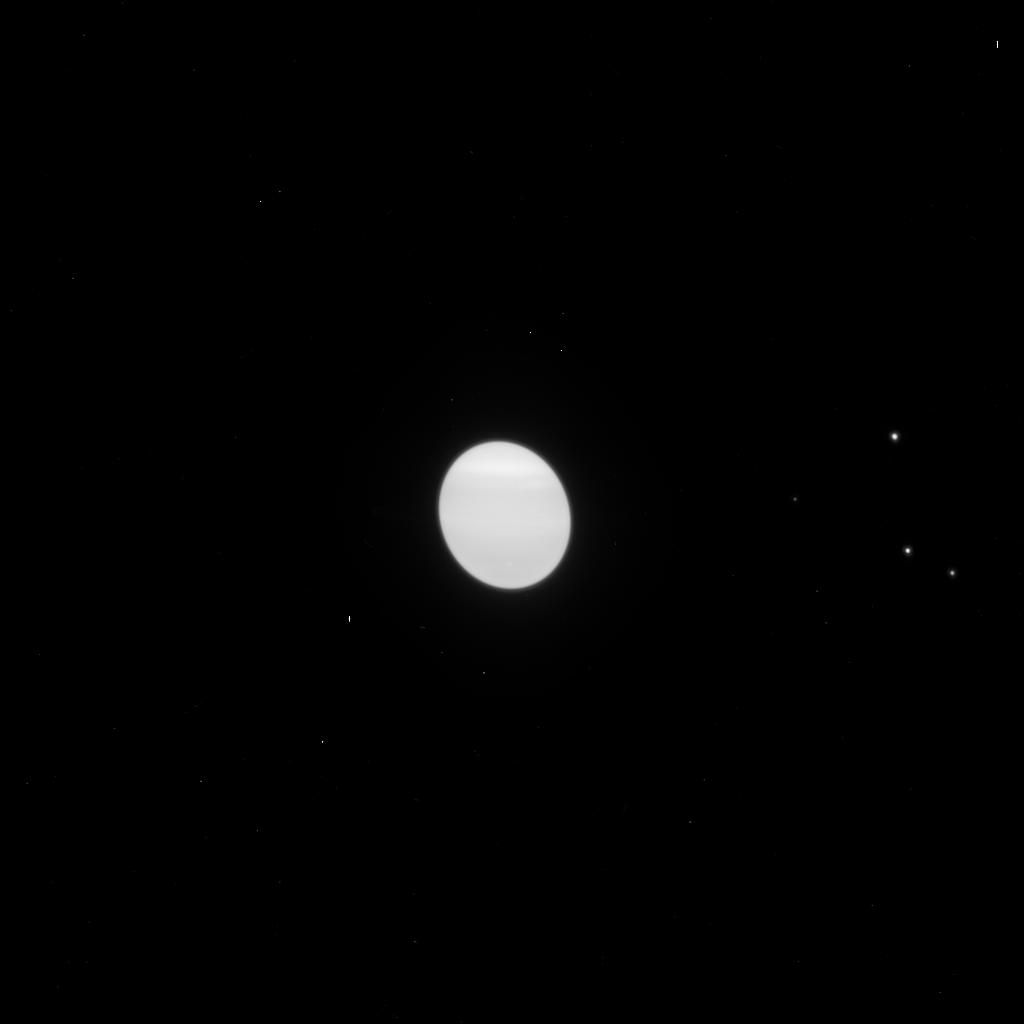
Target: URANUS. Instrument: ACS/HRC. Filter: F775W. Exposure: 1 min. Observation ID: j9q353njq

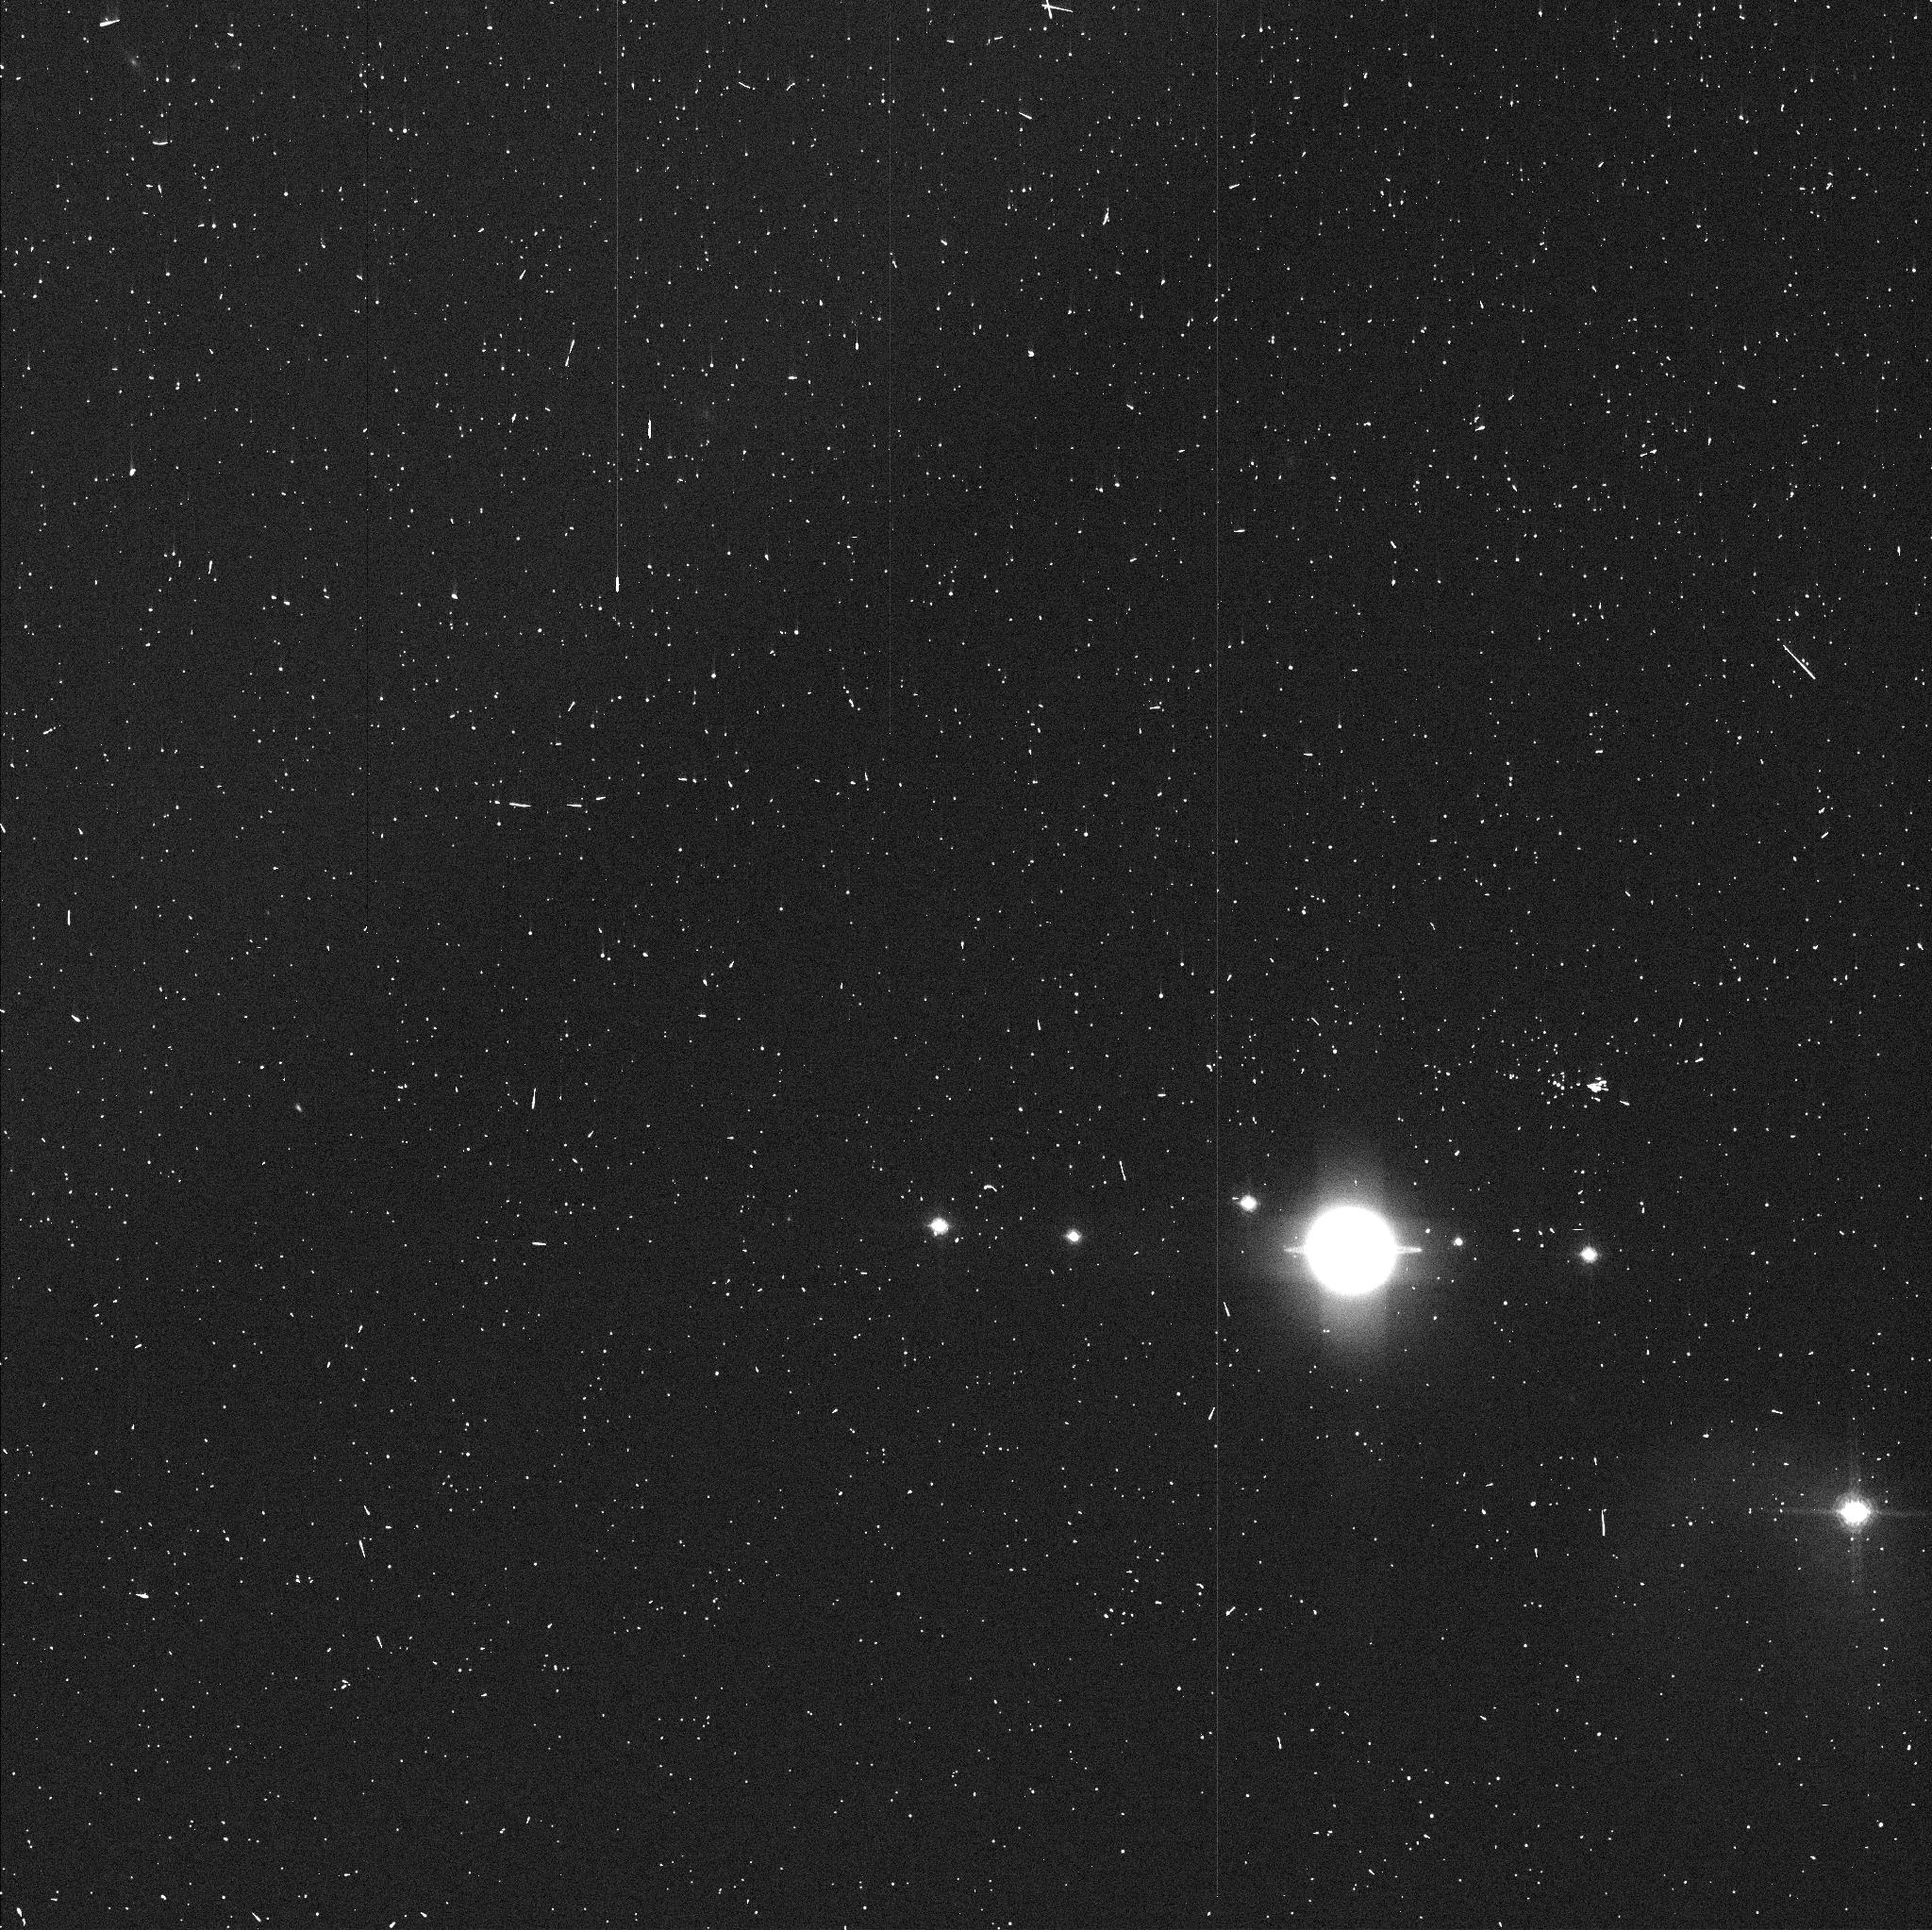
Target: URANUS. Instrument: ACS/WFC. Filter: FR931N. Exposure: 2 min. Observation ID: j9q304h9q

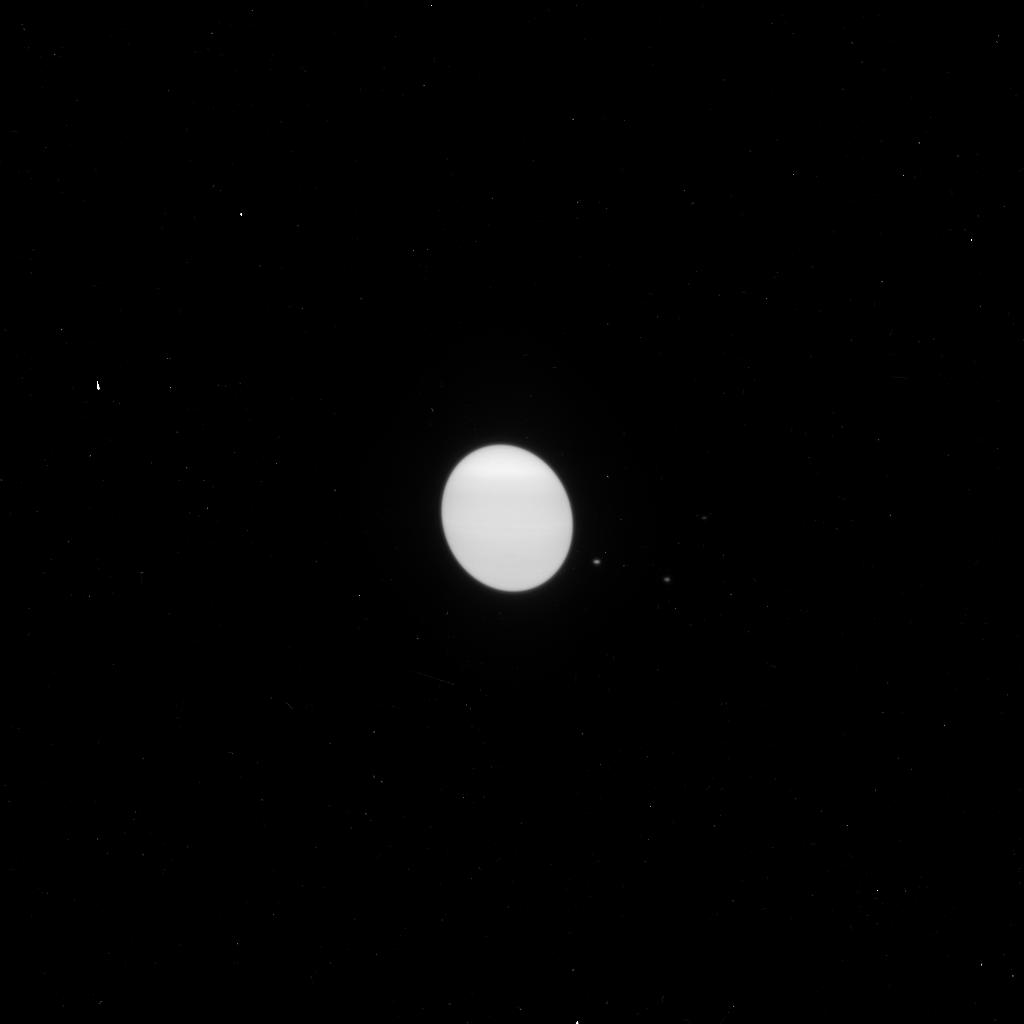
Target: URANUS. Instrument: ACS/HRC. Filter: F658N. Exposure: 6 min. Observation ID: j9q351m1q

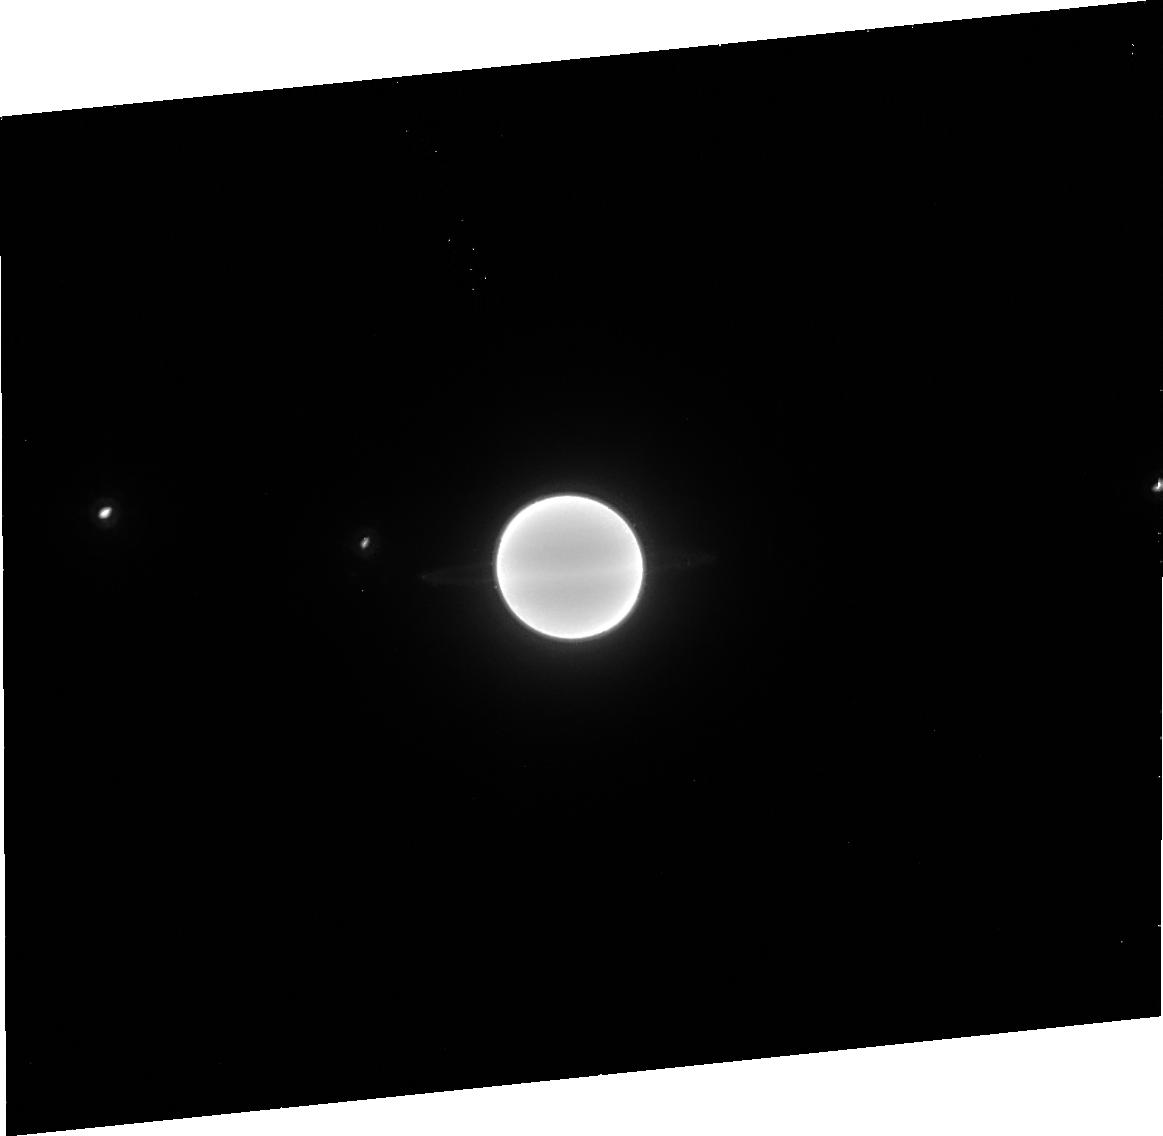
Target: URANUS. Instrument: ACS/HRC. Filter: F892N. Exposure: 16 min. Observation ID: j9q356020

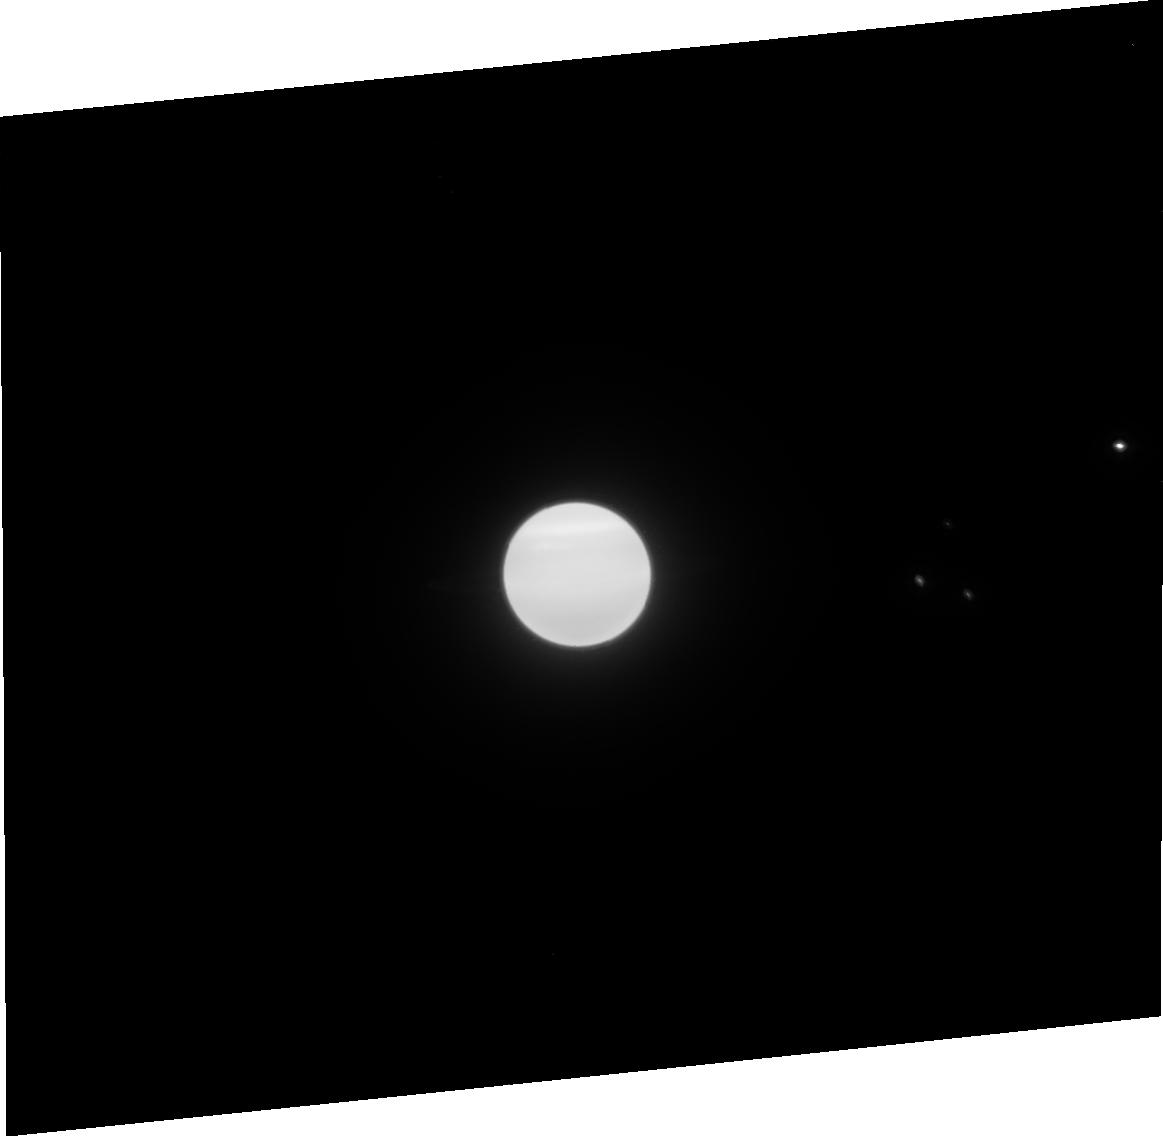
Target: URANUS. Instrument: ACS/HRC. Filter: F850LP. Exposure: 3 min. Observation ID: j9q352010

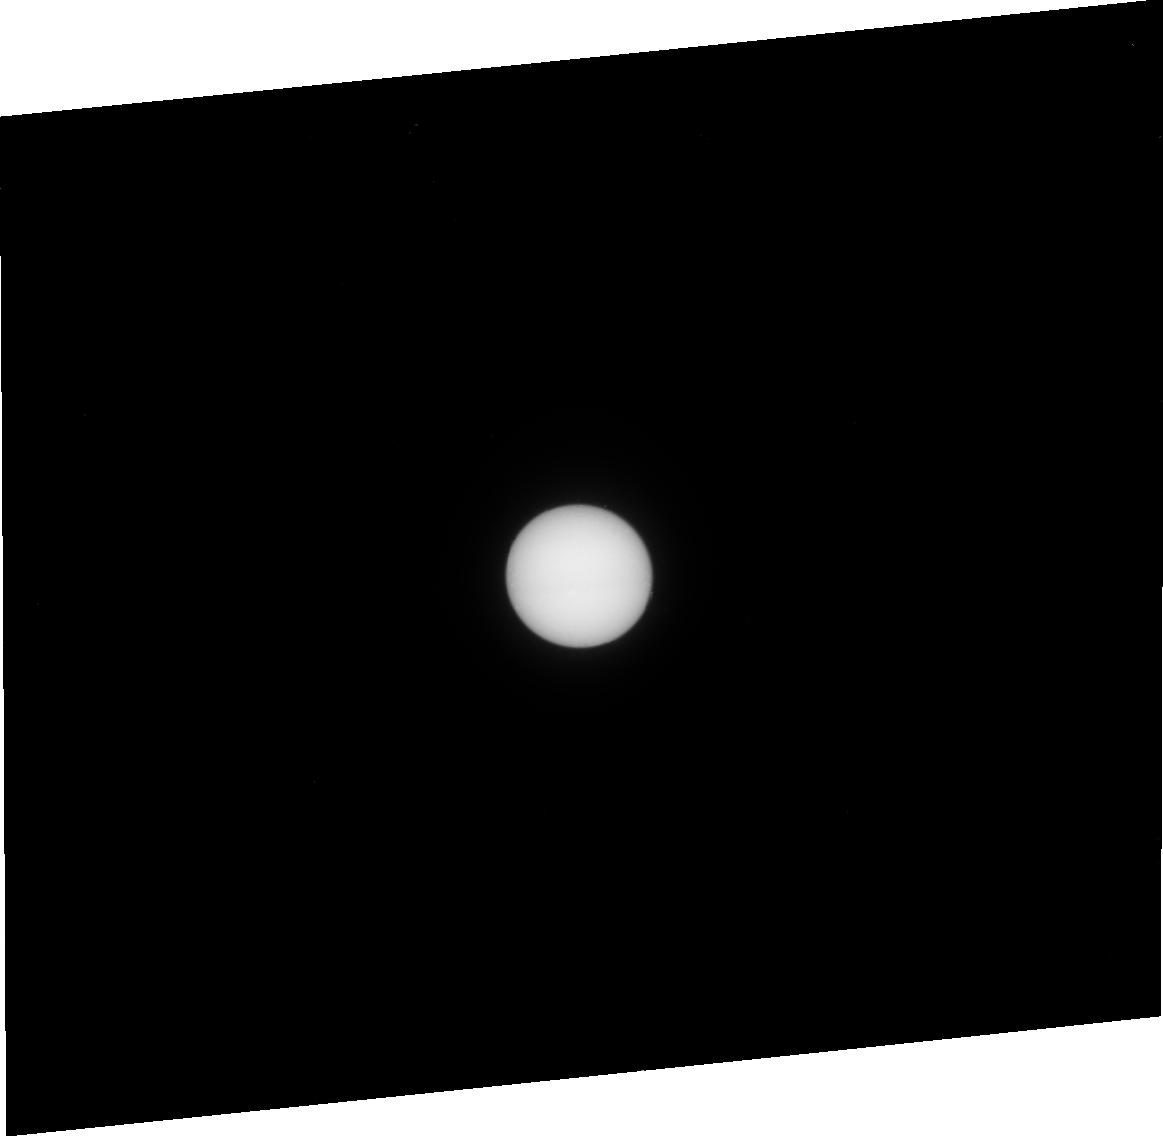
Target: URANUS. Instrument: ACS/HRC. Filter: F250W. Exposure: 15 min. Observation ID: j9q351010

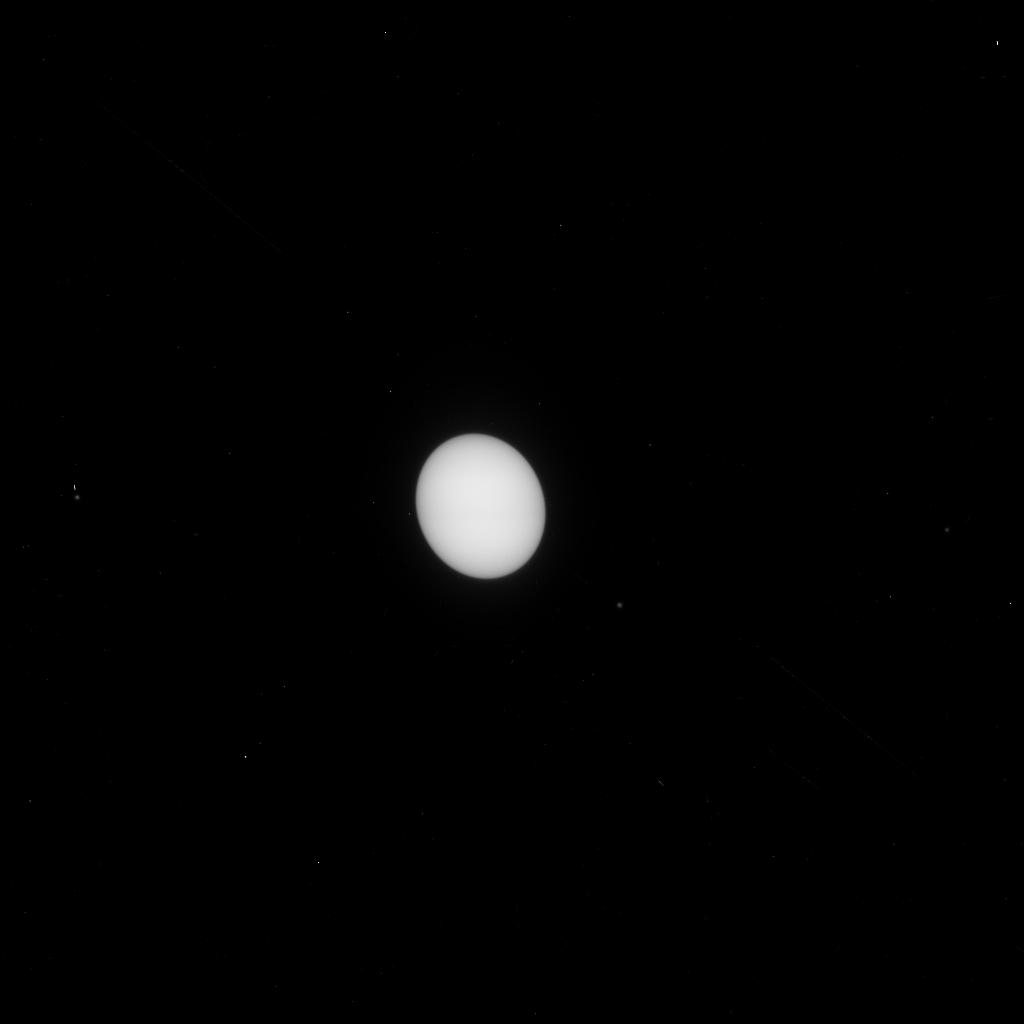
Target: URANUS. Instrument: ACS/HRC. Filter: F330W. Exposure: 6 min. Observation ID: j9q303gsq

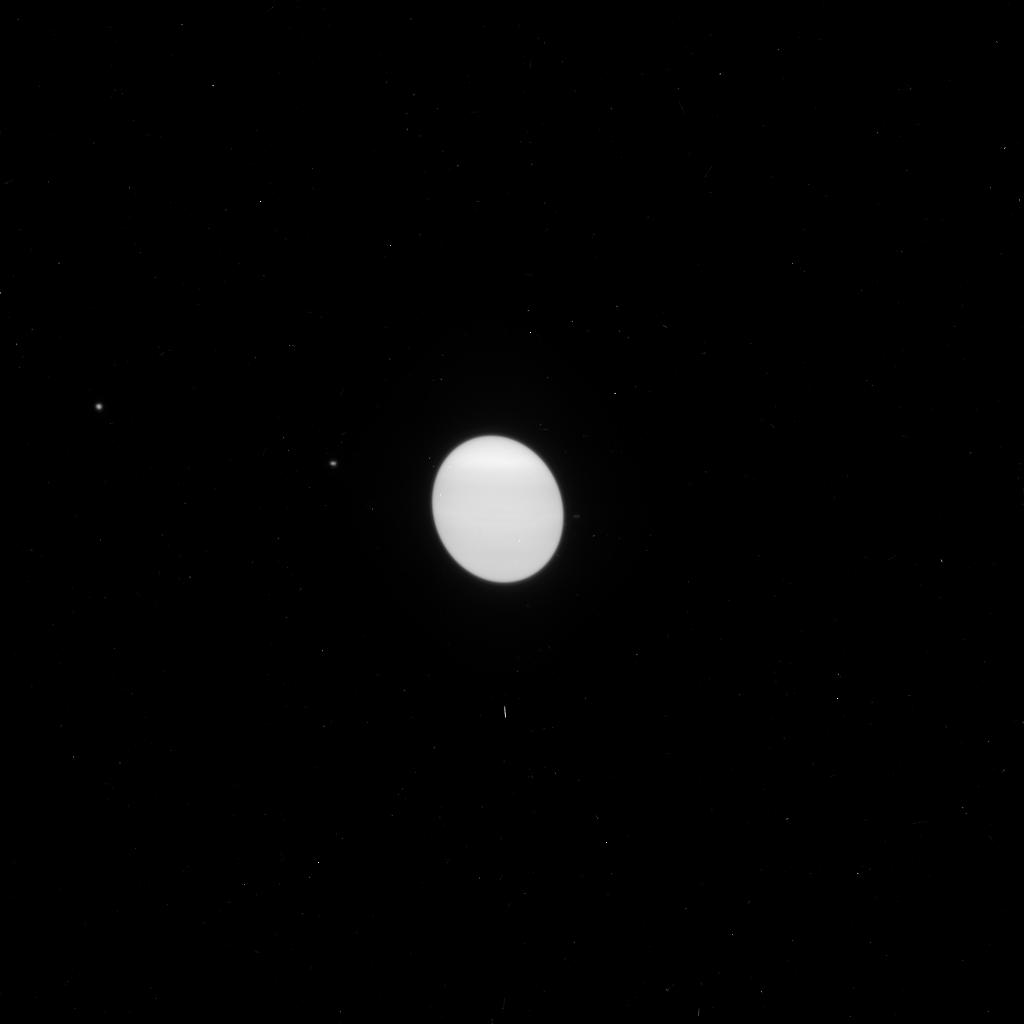
Target: URANUS. Instrument: ACS/HRC. Filter: F658N. Exposure: 6 min. Observation ID: j9q356rnq

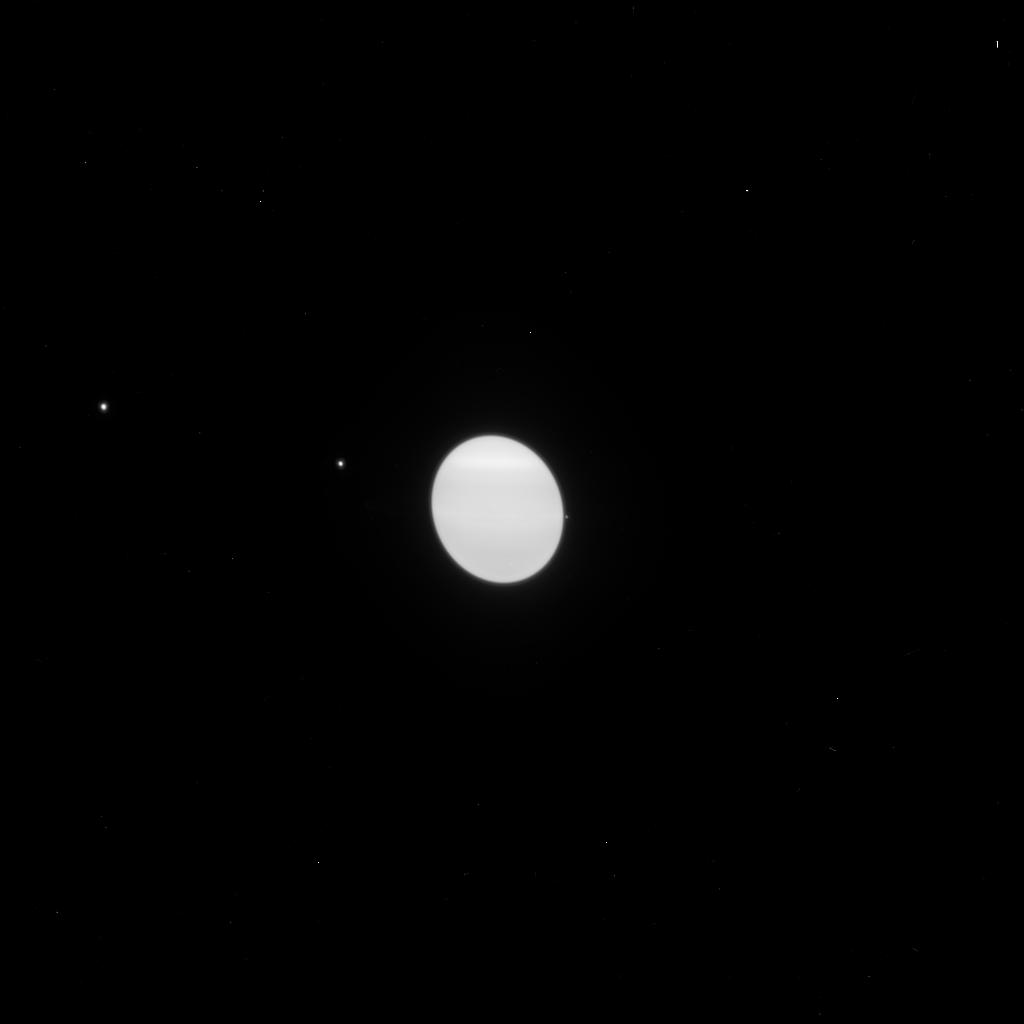
Target: URANUS. Instrument: ACS/HRC. Filter: F775W. Exposure: 1 min. Observation ID: j9q356rkq

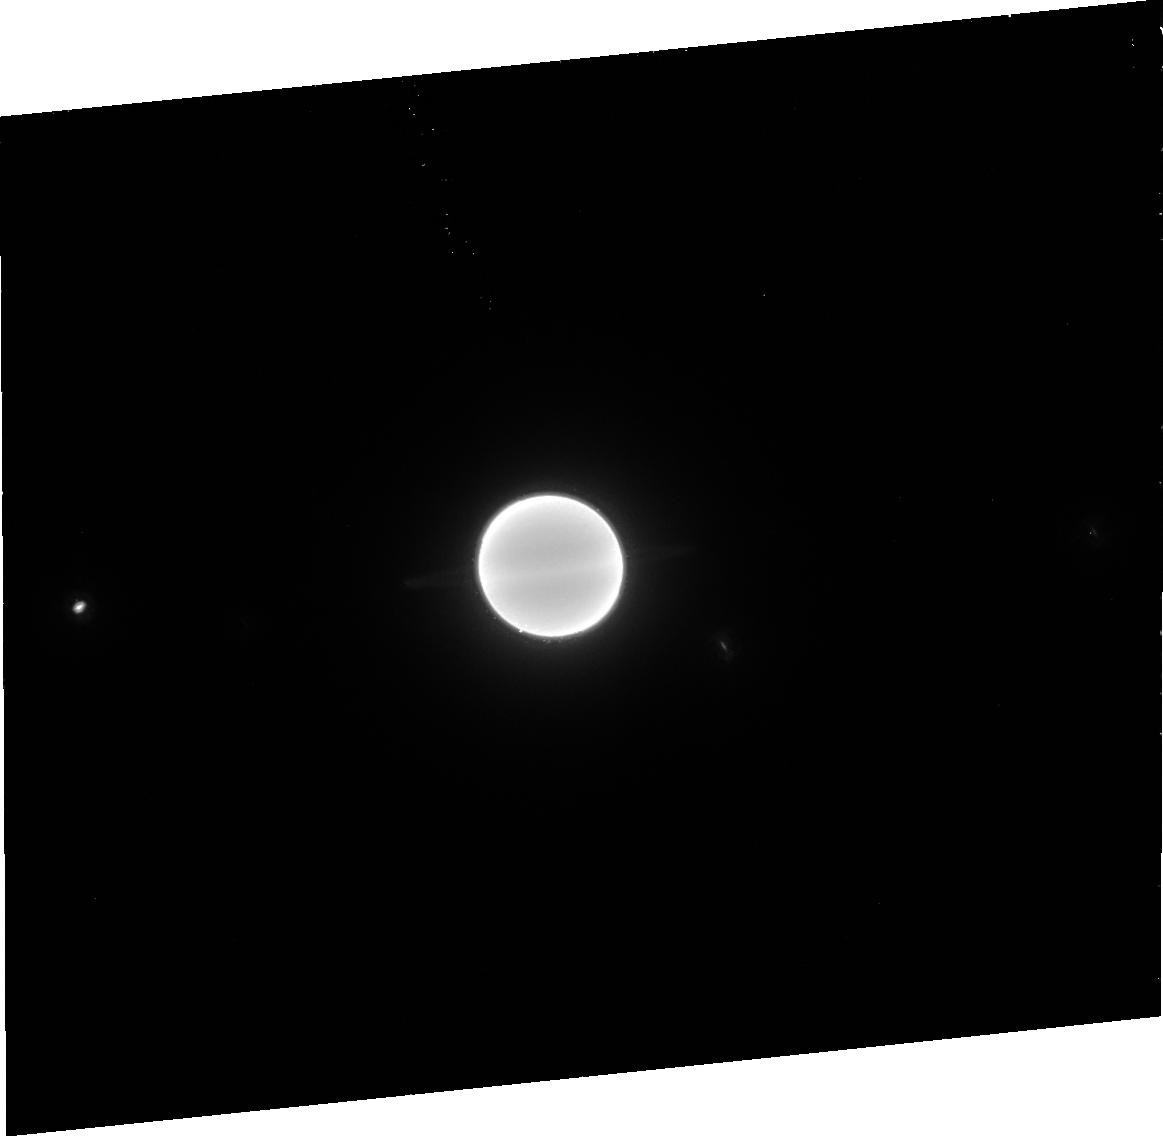
Target: URANUS. Instrument: ACS/HRC. Filter: F892N. Exposure: 20 min. Observation ID: j9q303010

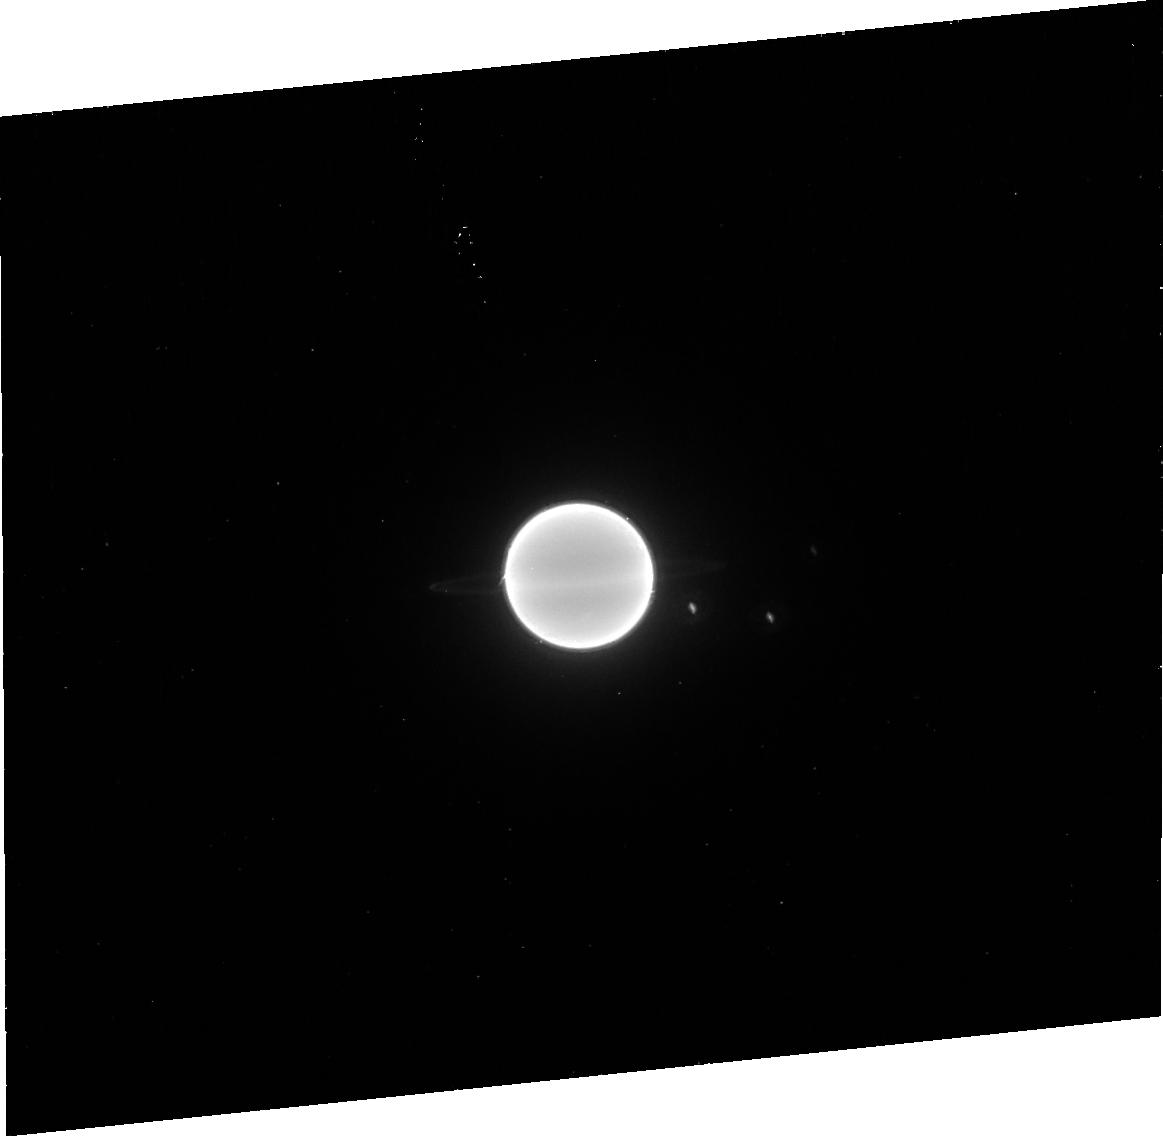
Target: URANUS. Instrument: ACS/HRC. Filter: F892N. Exposure: 12 min. Observation ID: j9q351020

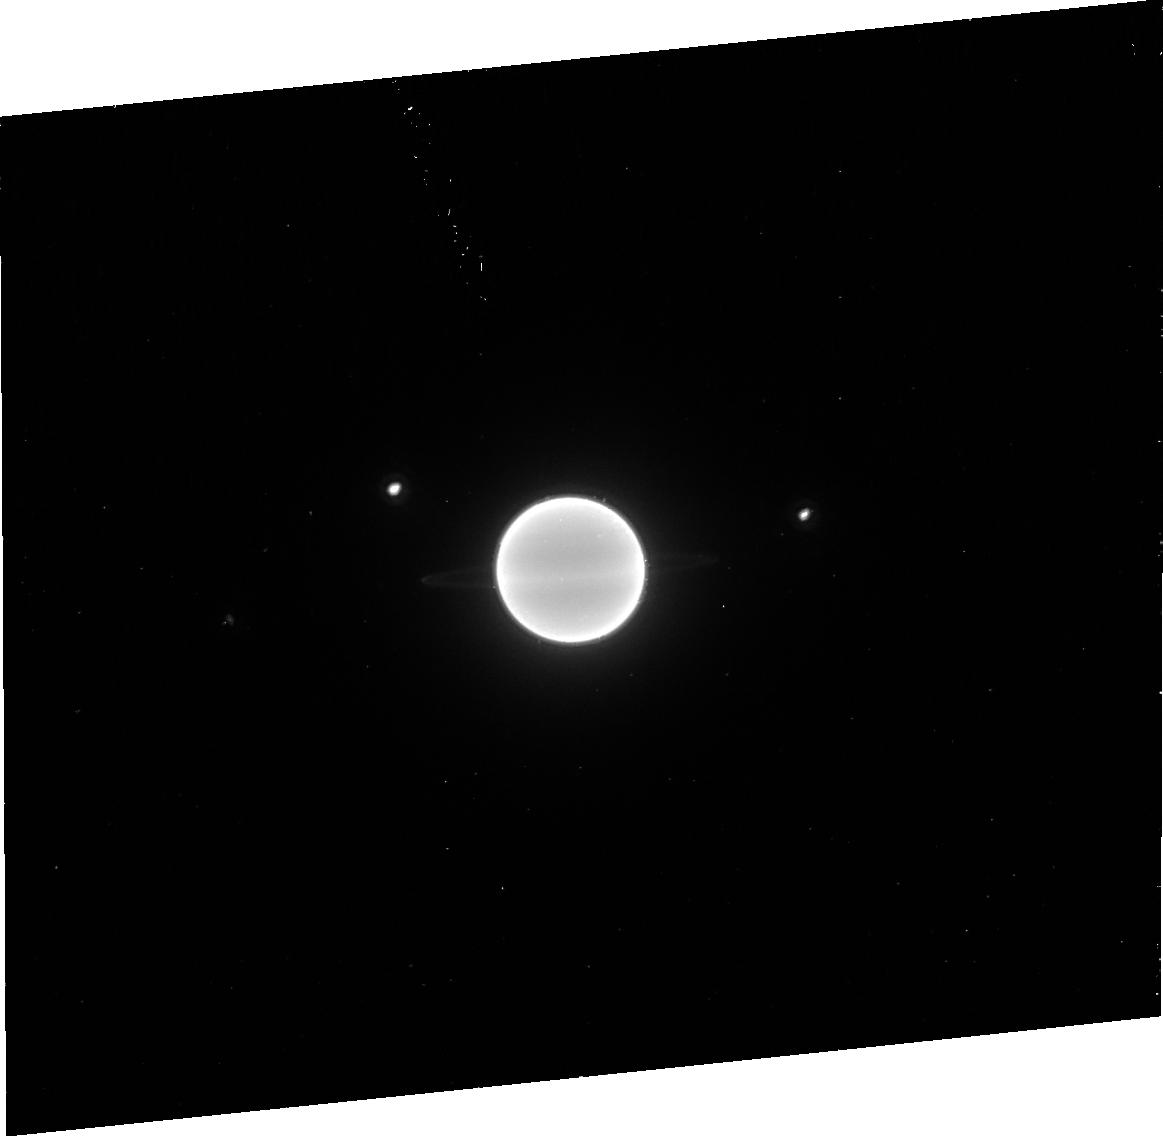
Target: URANUS. Instrument: ACS/HRC. Filter: F892N. Exposure: 12 min. Observation ID: j9q354020

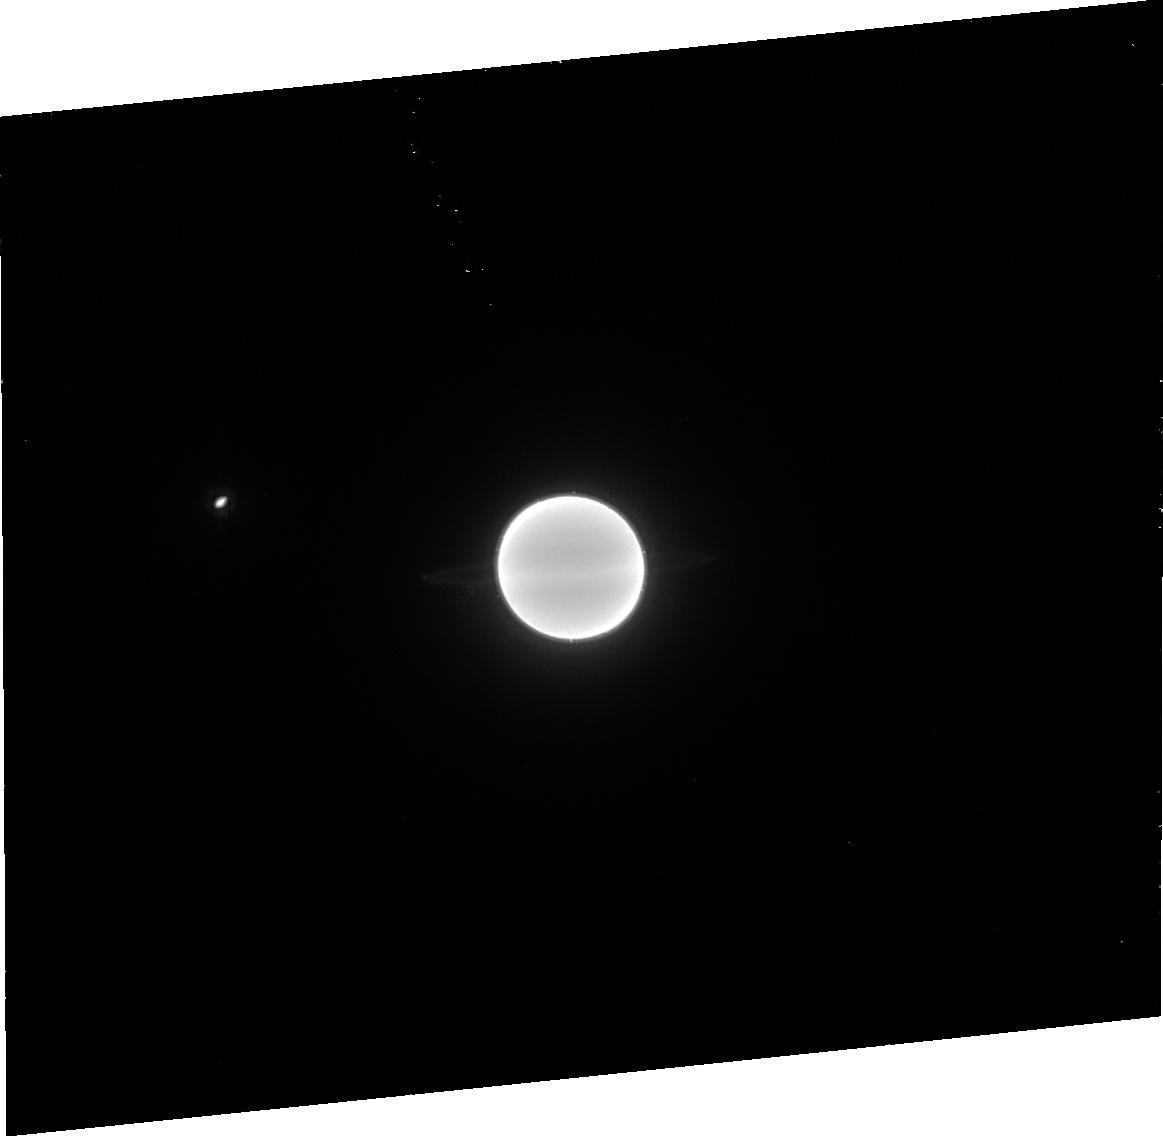
Target: URANUS. Instrument: ACS/HRC. Filter: F892N. Exposure: 16 min. Observation ID: j9q355020

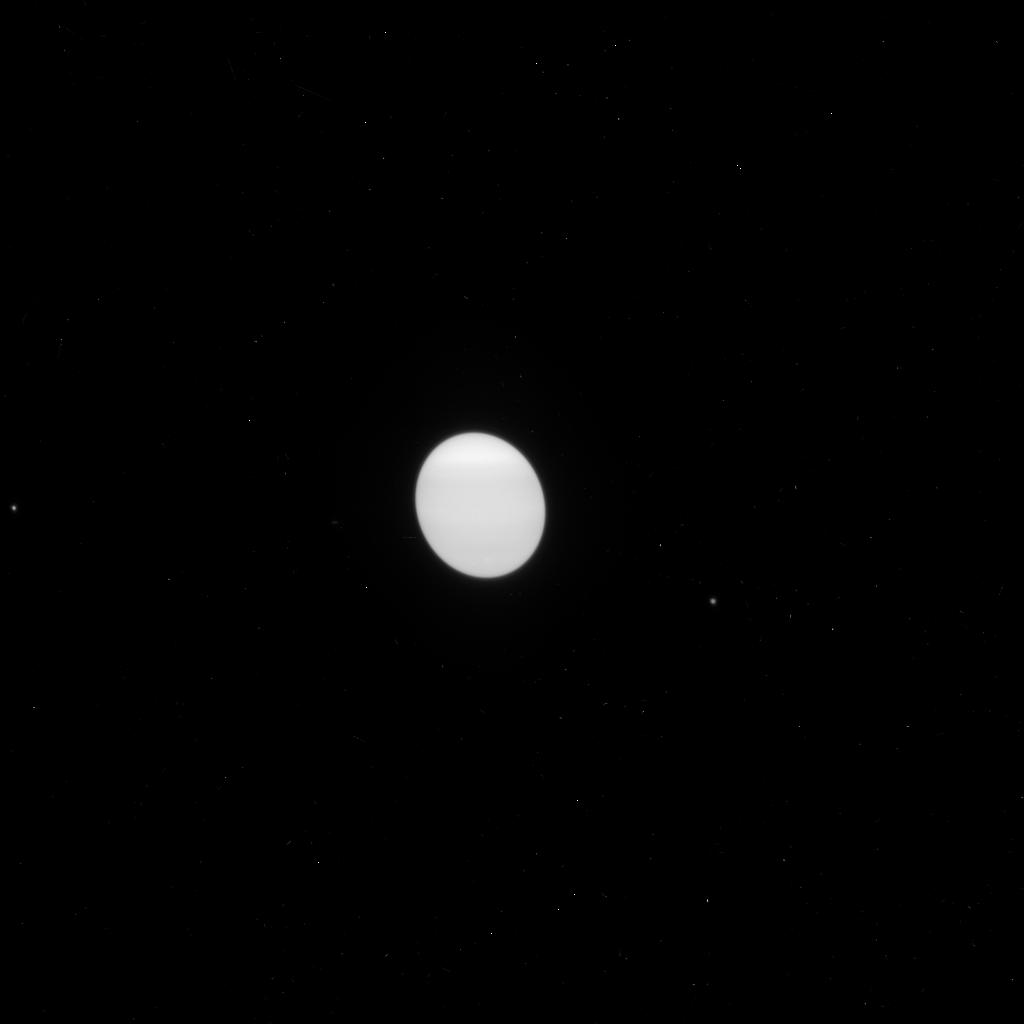
Target: URANUS. Instrument: ACS/HRC. Filter: F658N. Exposure: 6 min. Observation ID: j9q305heq

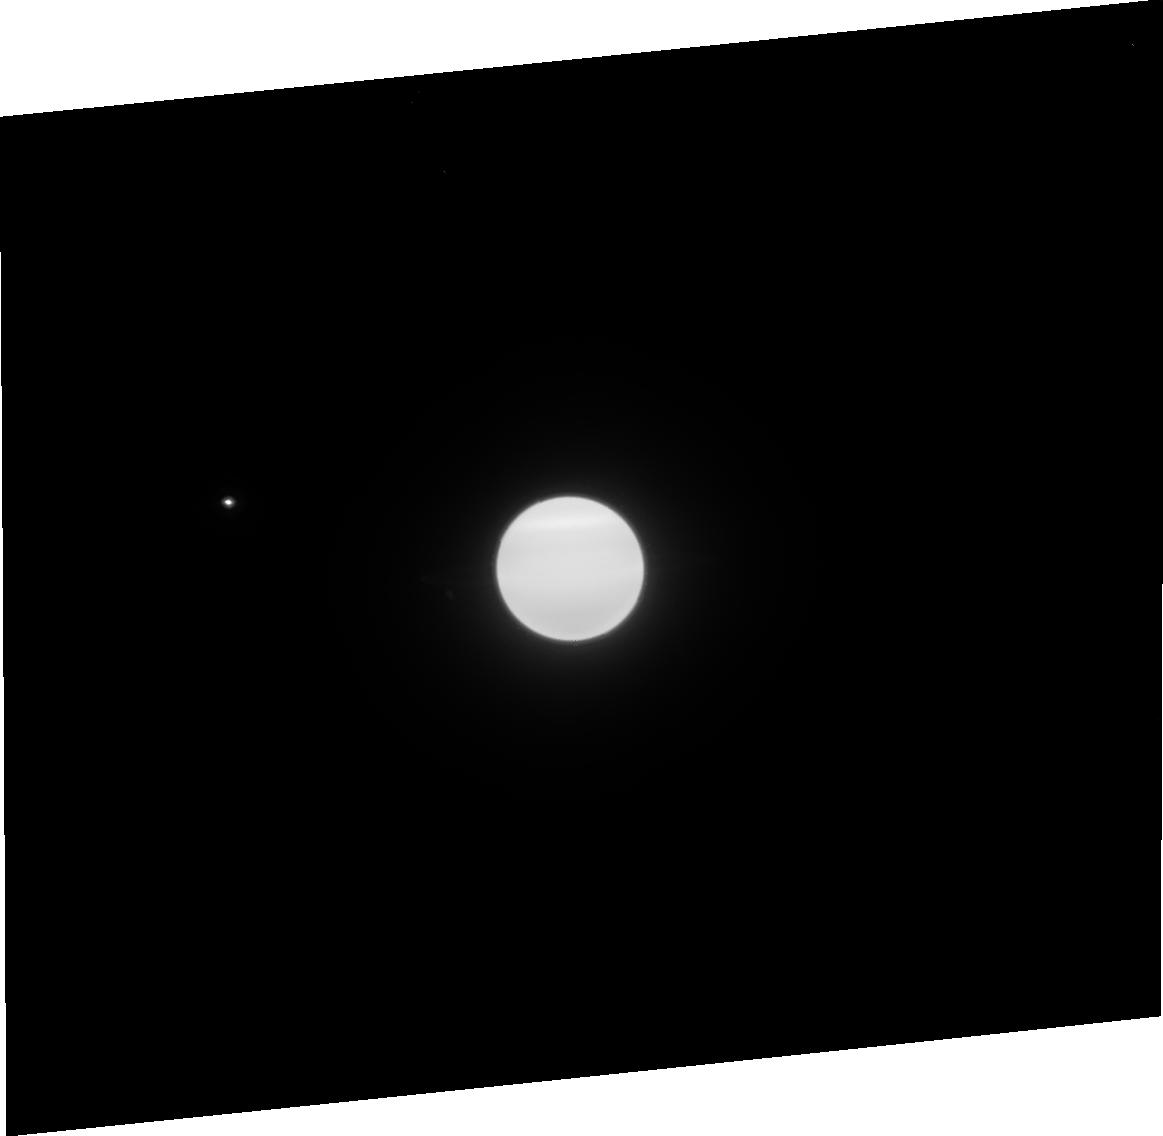
Target: URANUS. Instrument: ACS/HRC. Filter: F850LP. Exposure: 3 min. Observation ID: j9q355010

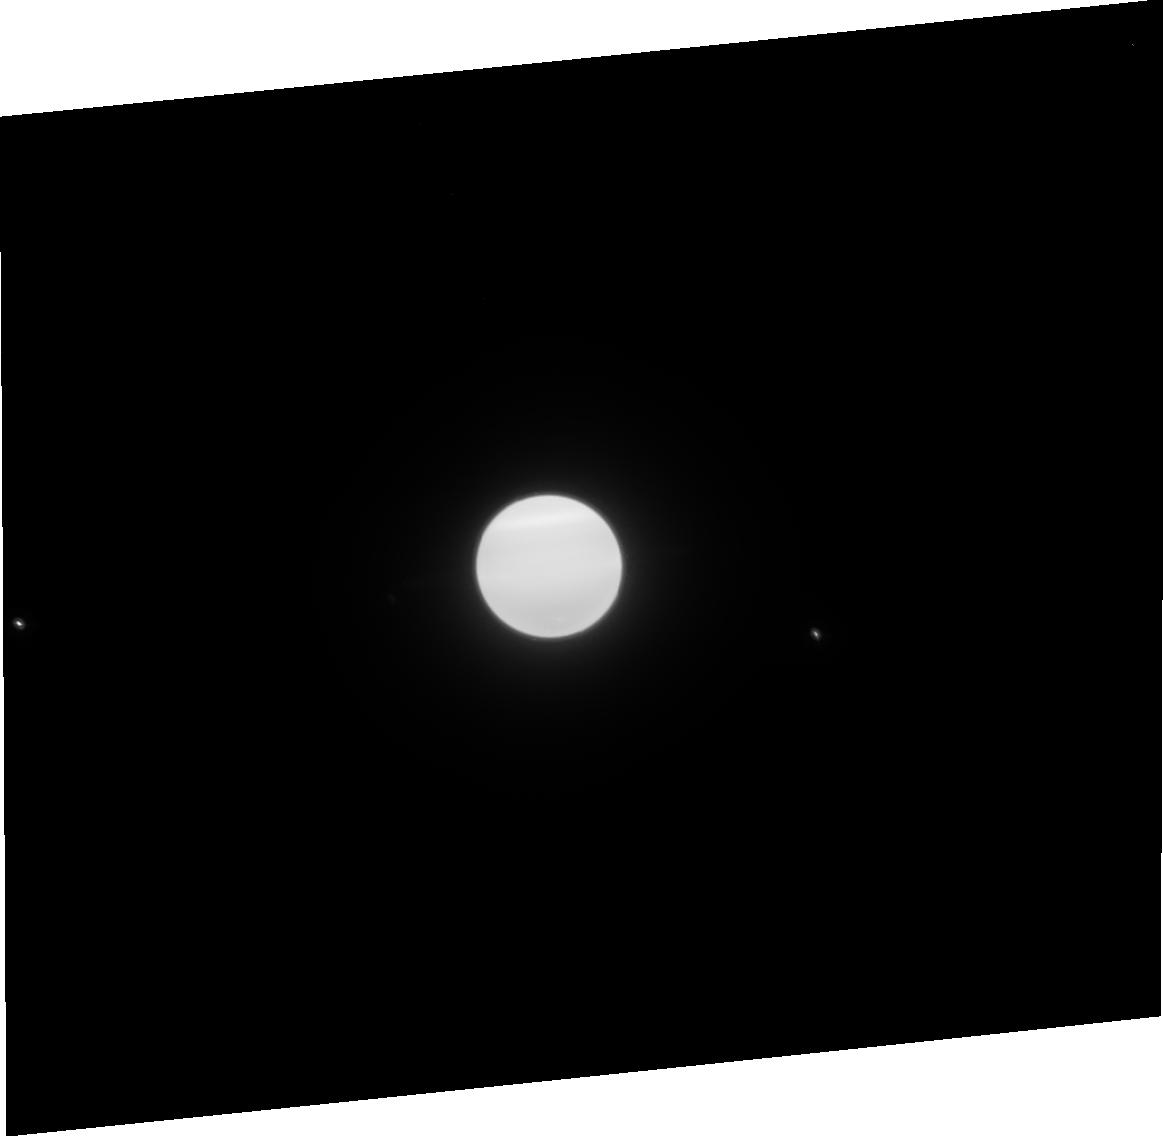
Target: URANUS. Instrument: ACS/HRC. Filter: F850LP. Exposure: 3 min. Observation ID: j9q305010

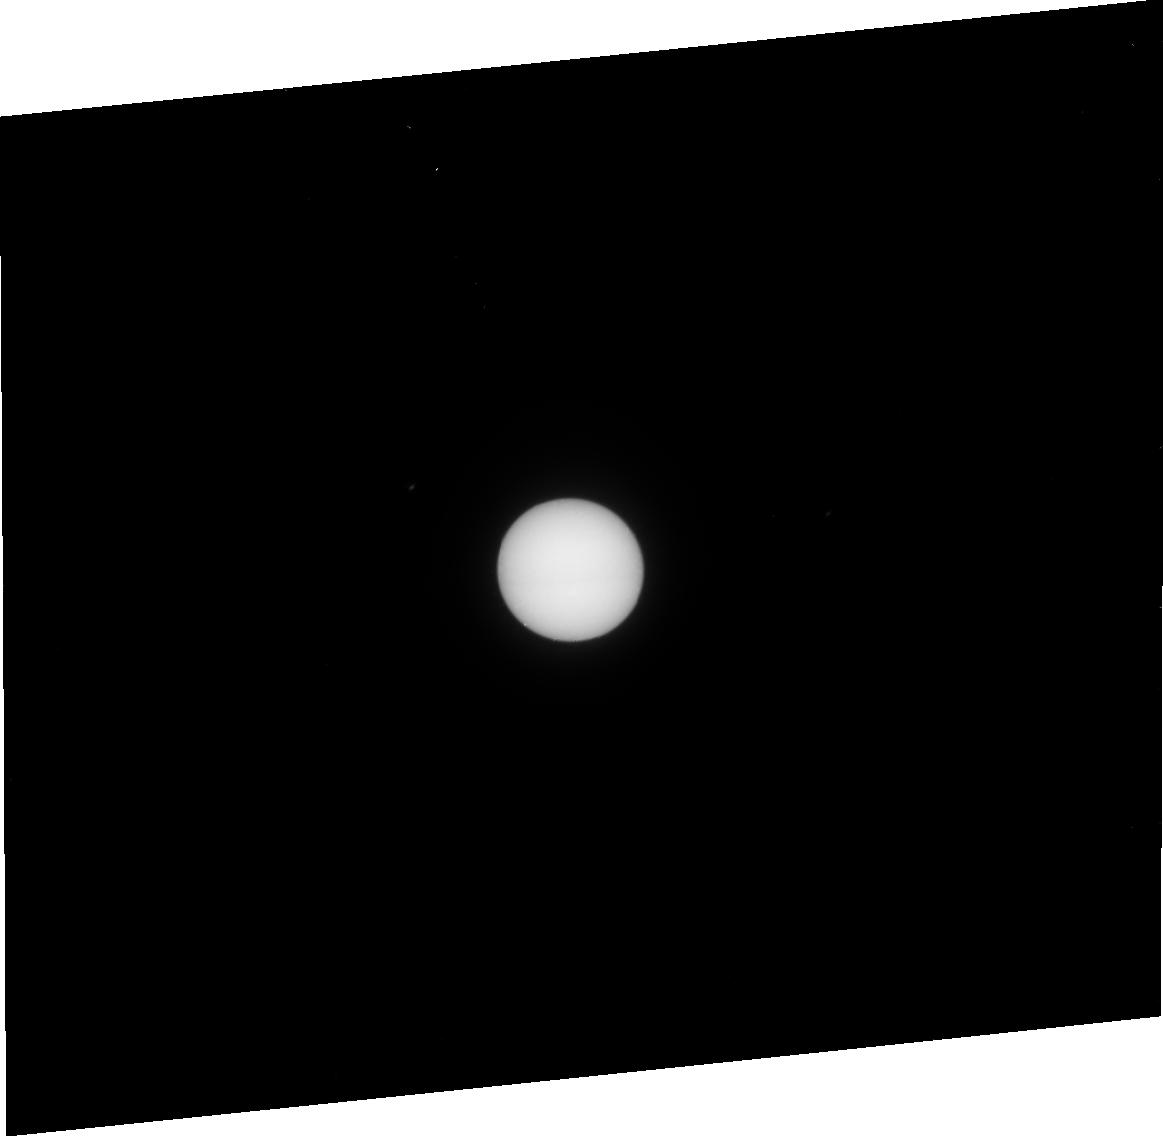
Target: URANUS. Instrument: ACS/HRC. Filter: F250W. Exposure: 15 min. Observation ID: j9q354010

ACS Imaging of Uranus Atmosphere Near Equinox (PI: Sromovsky, Lawrence A.)

Uranus' 97-degree spin axis inclination results in the largest fractional seasonal variation of solar insolation in the solar system. Uranus is now close to its 7 December 2007 equinox, and we can now see most of the northern hemisphere, which was in darkness when Voyager provided our first detailed view of the planet in 1986. If Uranus' seasonal response has the large phase shift expected from its long radiative time constant, it should now exhibit nearly maximal hemispheric contrast. Although the long time constant also suggests a small physical response, significant hemispheric asymmetries in cloud structure and dynamics are becoming apparent. We propose a detailed characterization of Uranus' current response to this forcing with a 10-orbit program consisting of 4 orbits of WFC imaging with narrowband ramp filters and 6 orbits of HRC imaging using both broadband and narrowband filters. Nine narrow-band filters between 0.62 and 0.955 microns will provide vertical sensing depths scanning through the pressure range where the putative methane and deeper H2S clouds might plausibly exist and provide strong constraints on their optical properties and parent gas mixing ratios. The high resolution HRC images will characterize the dynamics of discrete features at the 15-30 hour time scale unavailable from the ground. Short wavelength HRC images will enable a characterization of the stratospheric haze. These observations have unique combinations of spectral range and resolution with needed temporal and spatial resolution not available from groundbased observations.